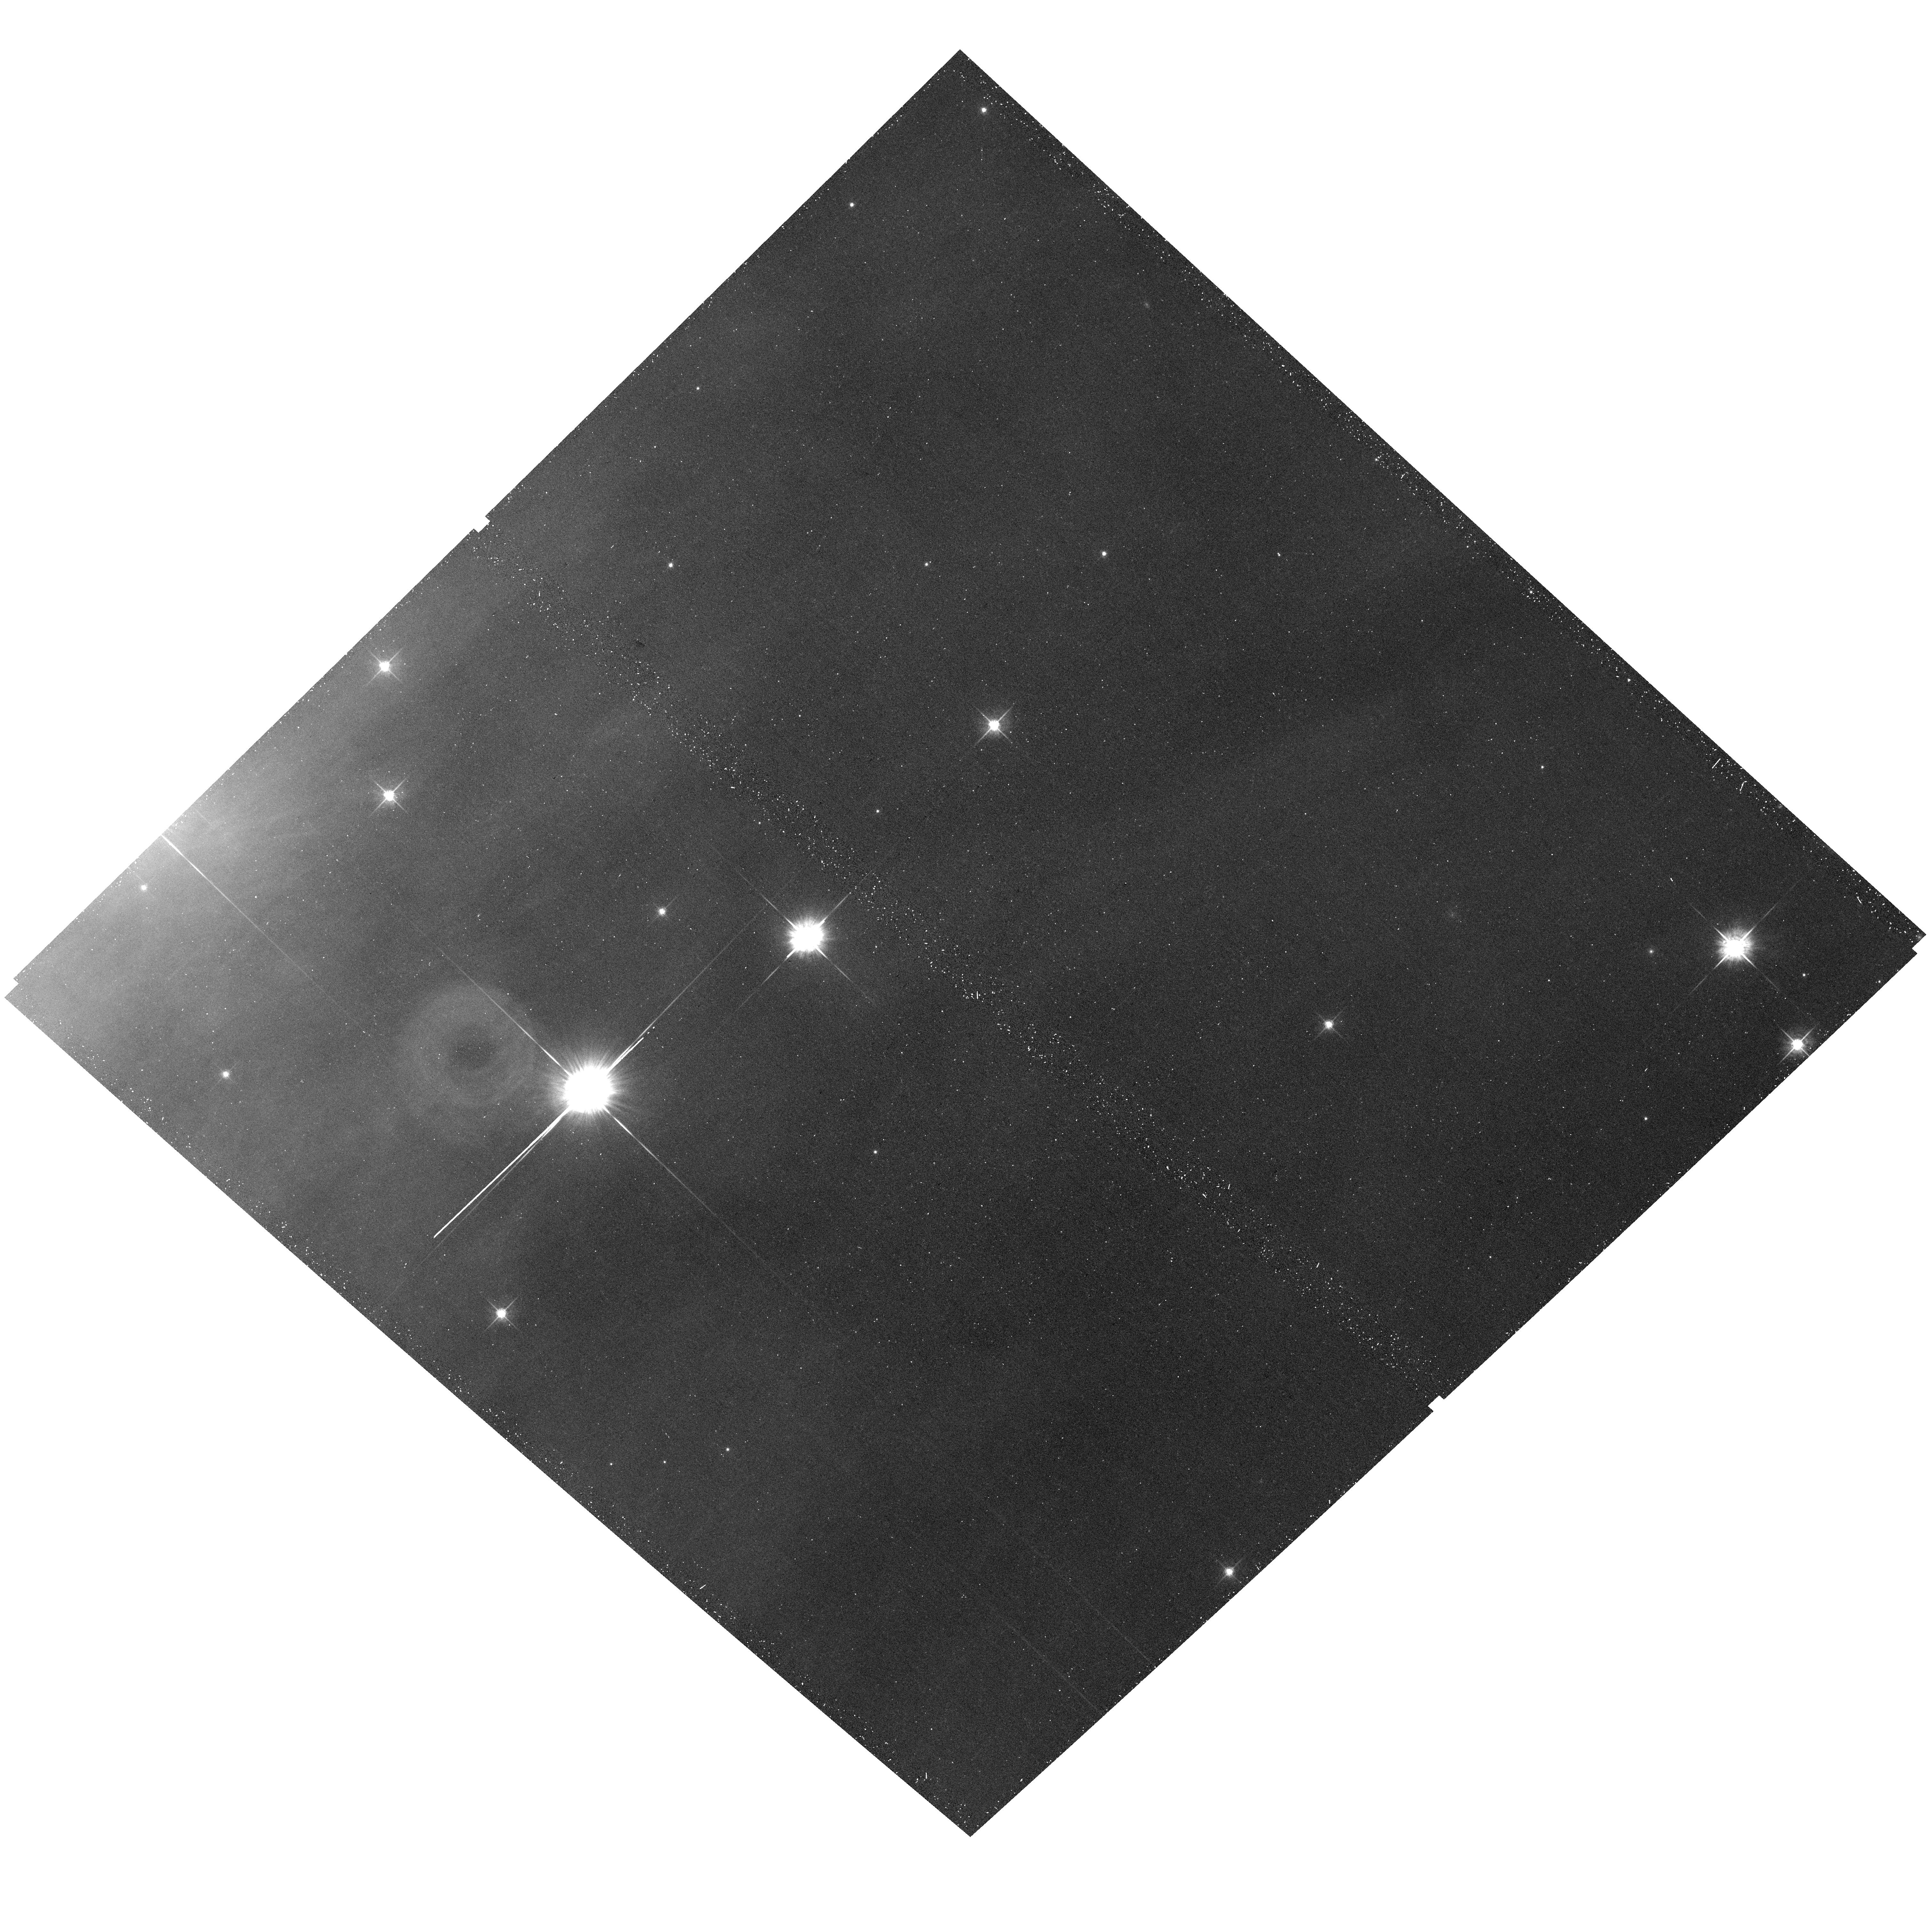
Target: IC-348-POS11A. Instrument: ACS/WFC. Filter: F625W. Exposure: 19 min. Observation ID: hst_14172_11_acs_wfc_f625w_jcvn11

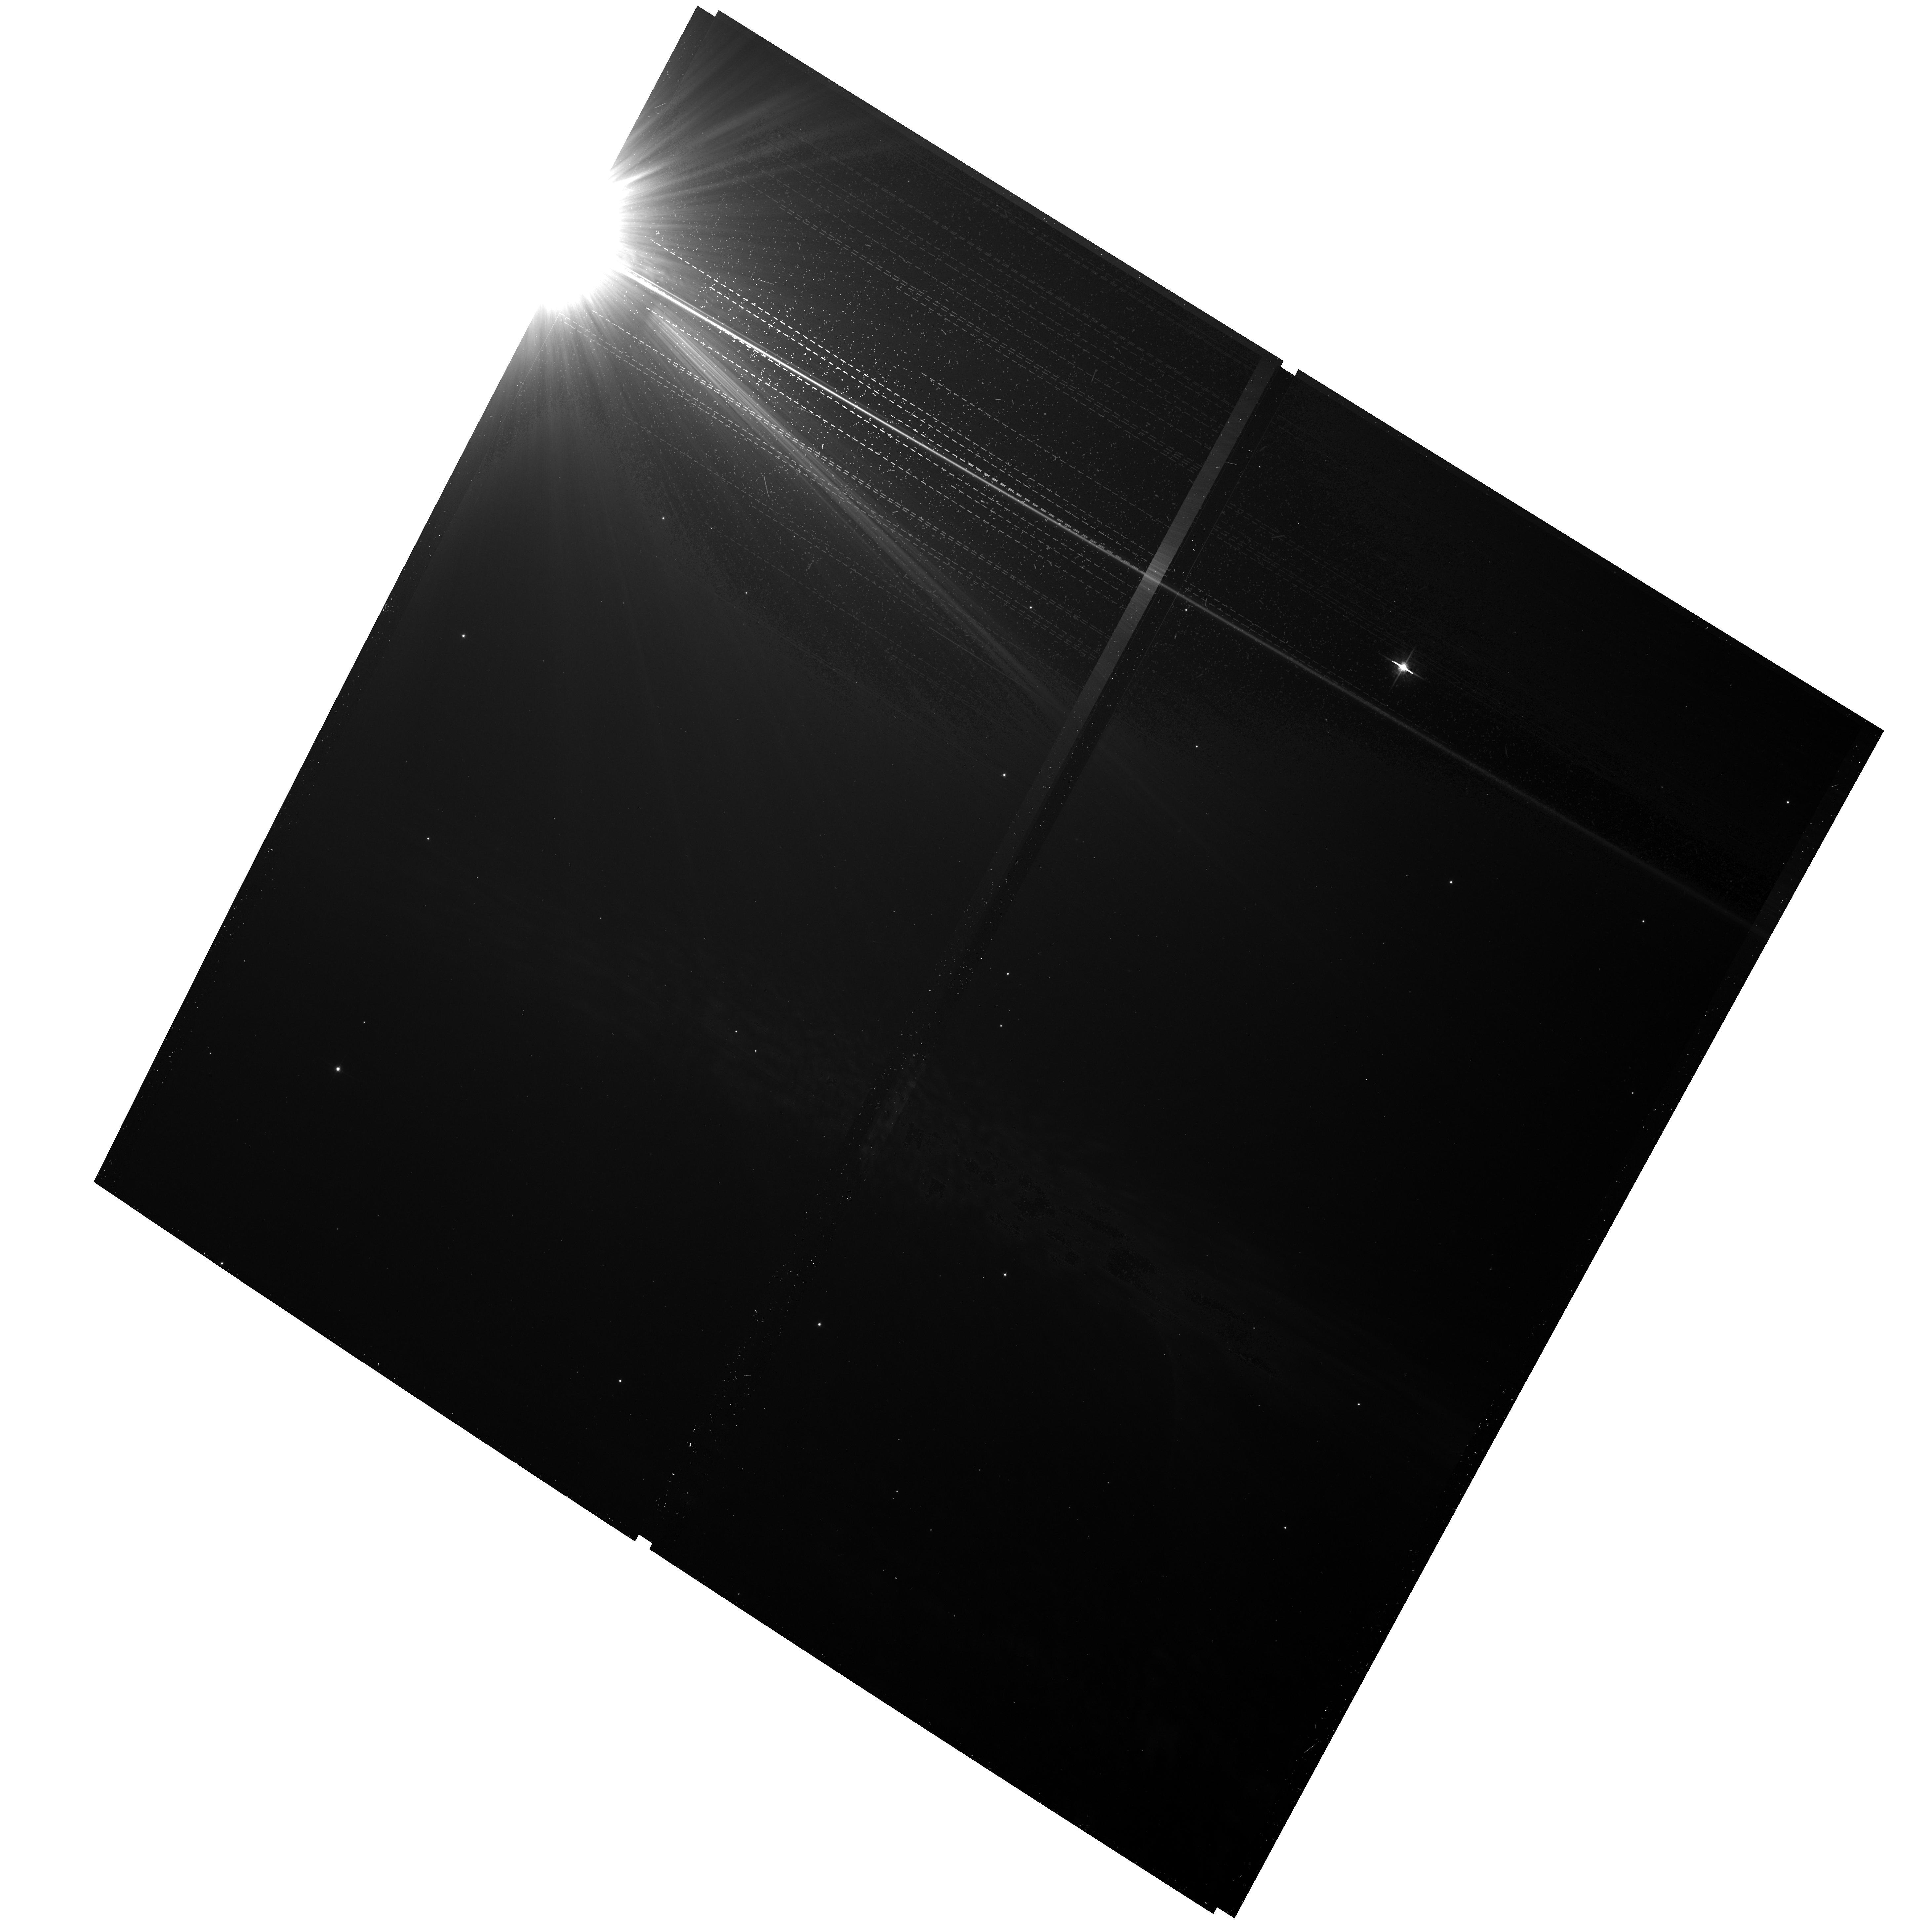
Target: IC-348-POS1A. Instrument: ACS/WFC. Filter: F625W. Exposure: 19 min. Observation ID: hst_14172_01_acs_wfc_f625w_jcvn01

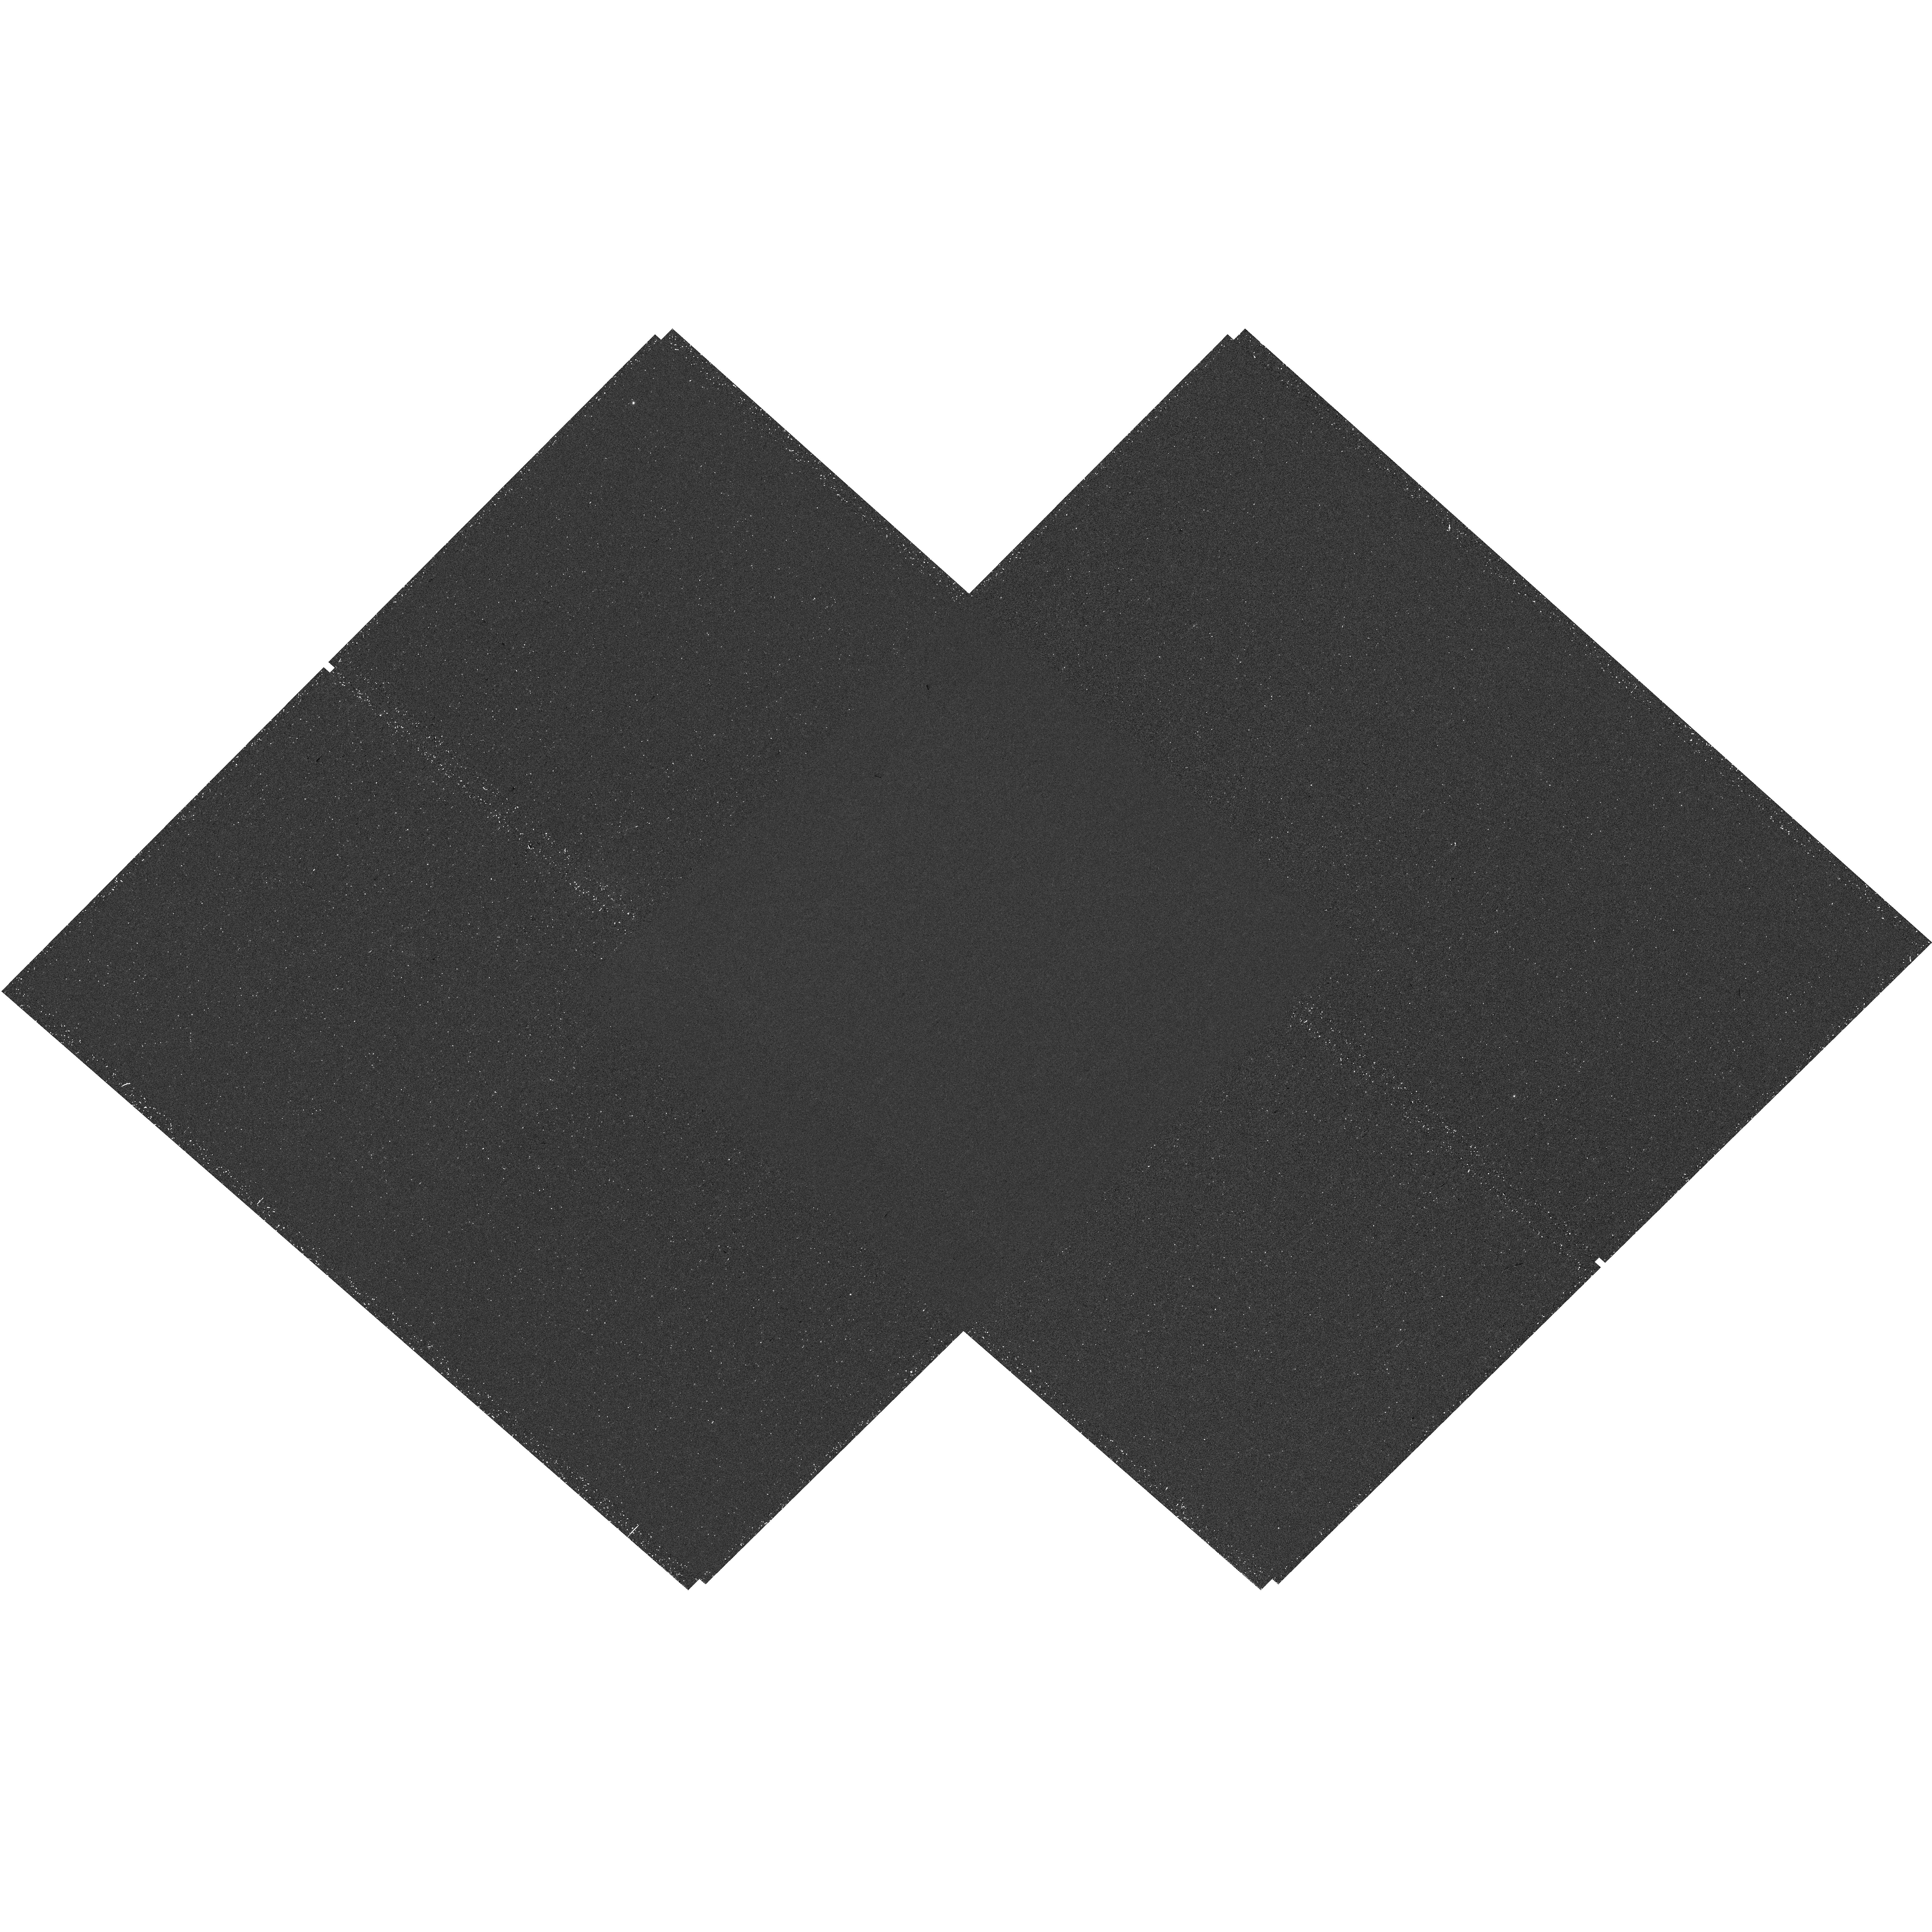
Target: IC-348-POS6A. Instrument: WFC3/UVIS. Filter: F656N. Exposure: 42 min. Observation ID: hst_14172_06_wfc3_uvis_f656n_icvn06

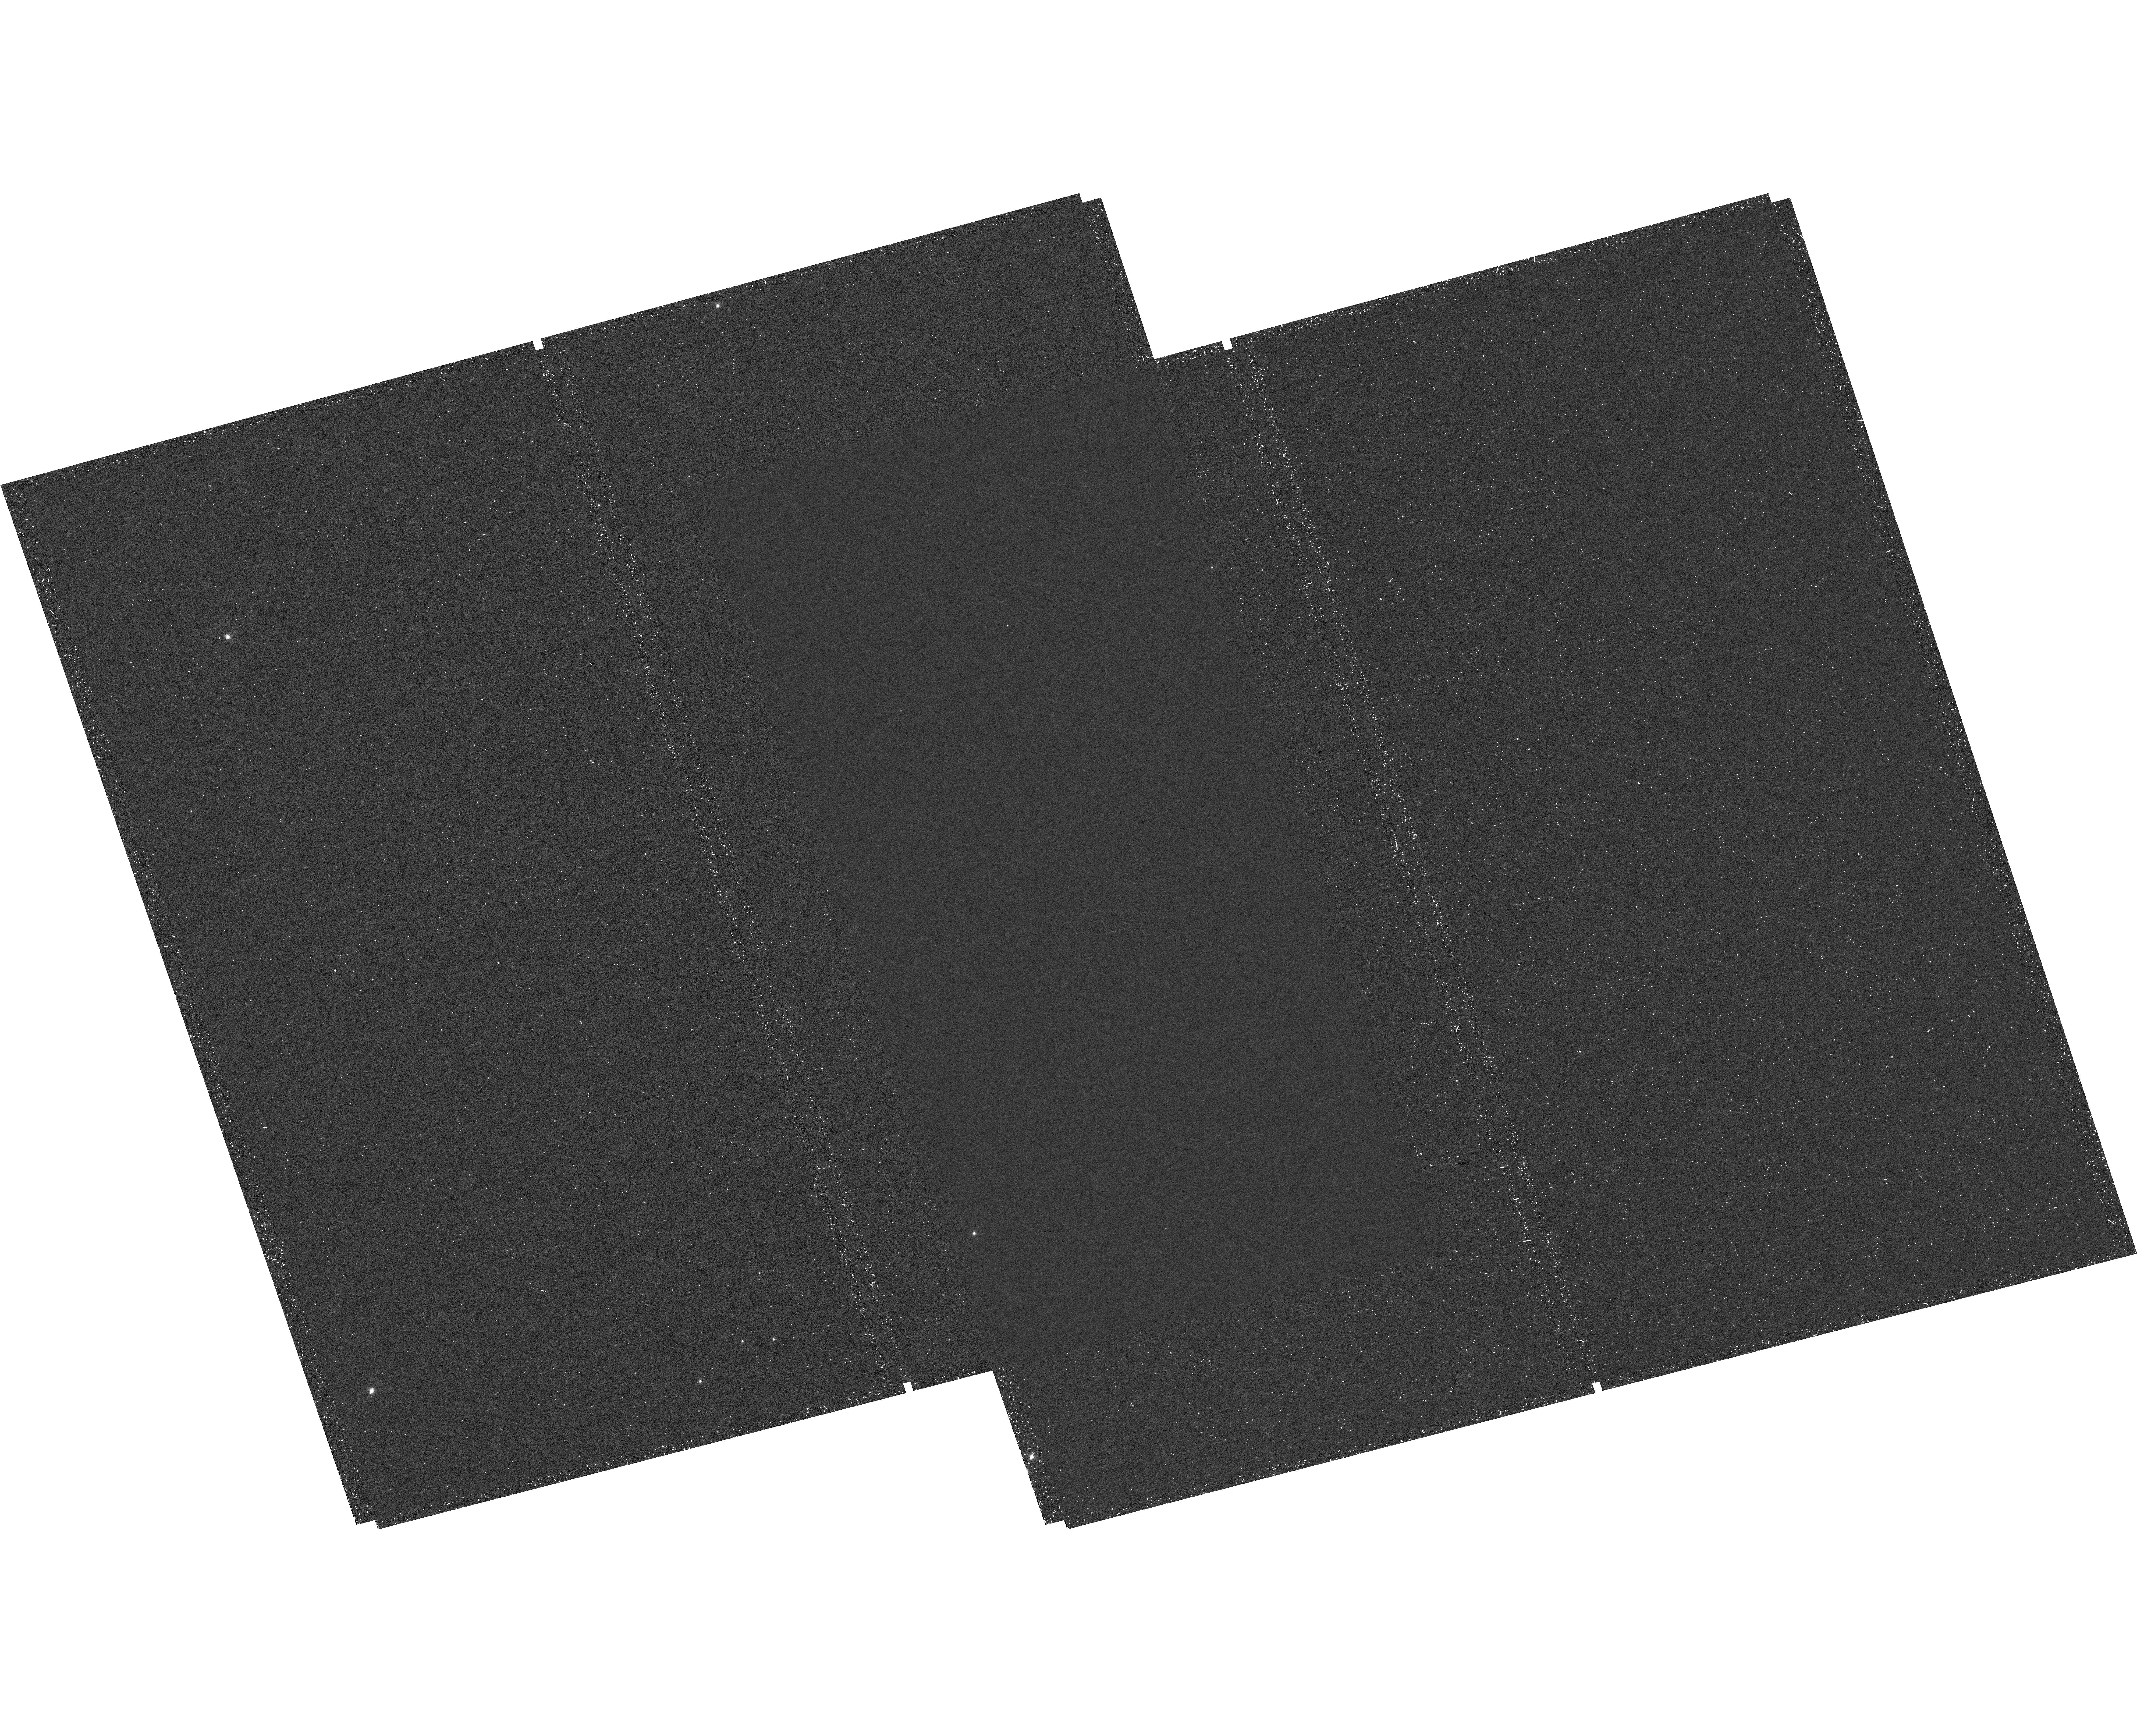
Target: IC-348-POS7B. Instrument: WFC3/UVIS. Filter: F656N. Exposure: 42 min. Observation ID: hst_14172_07_wfc3_uvis_f656n_icvn07

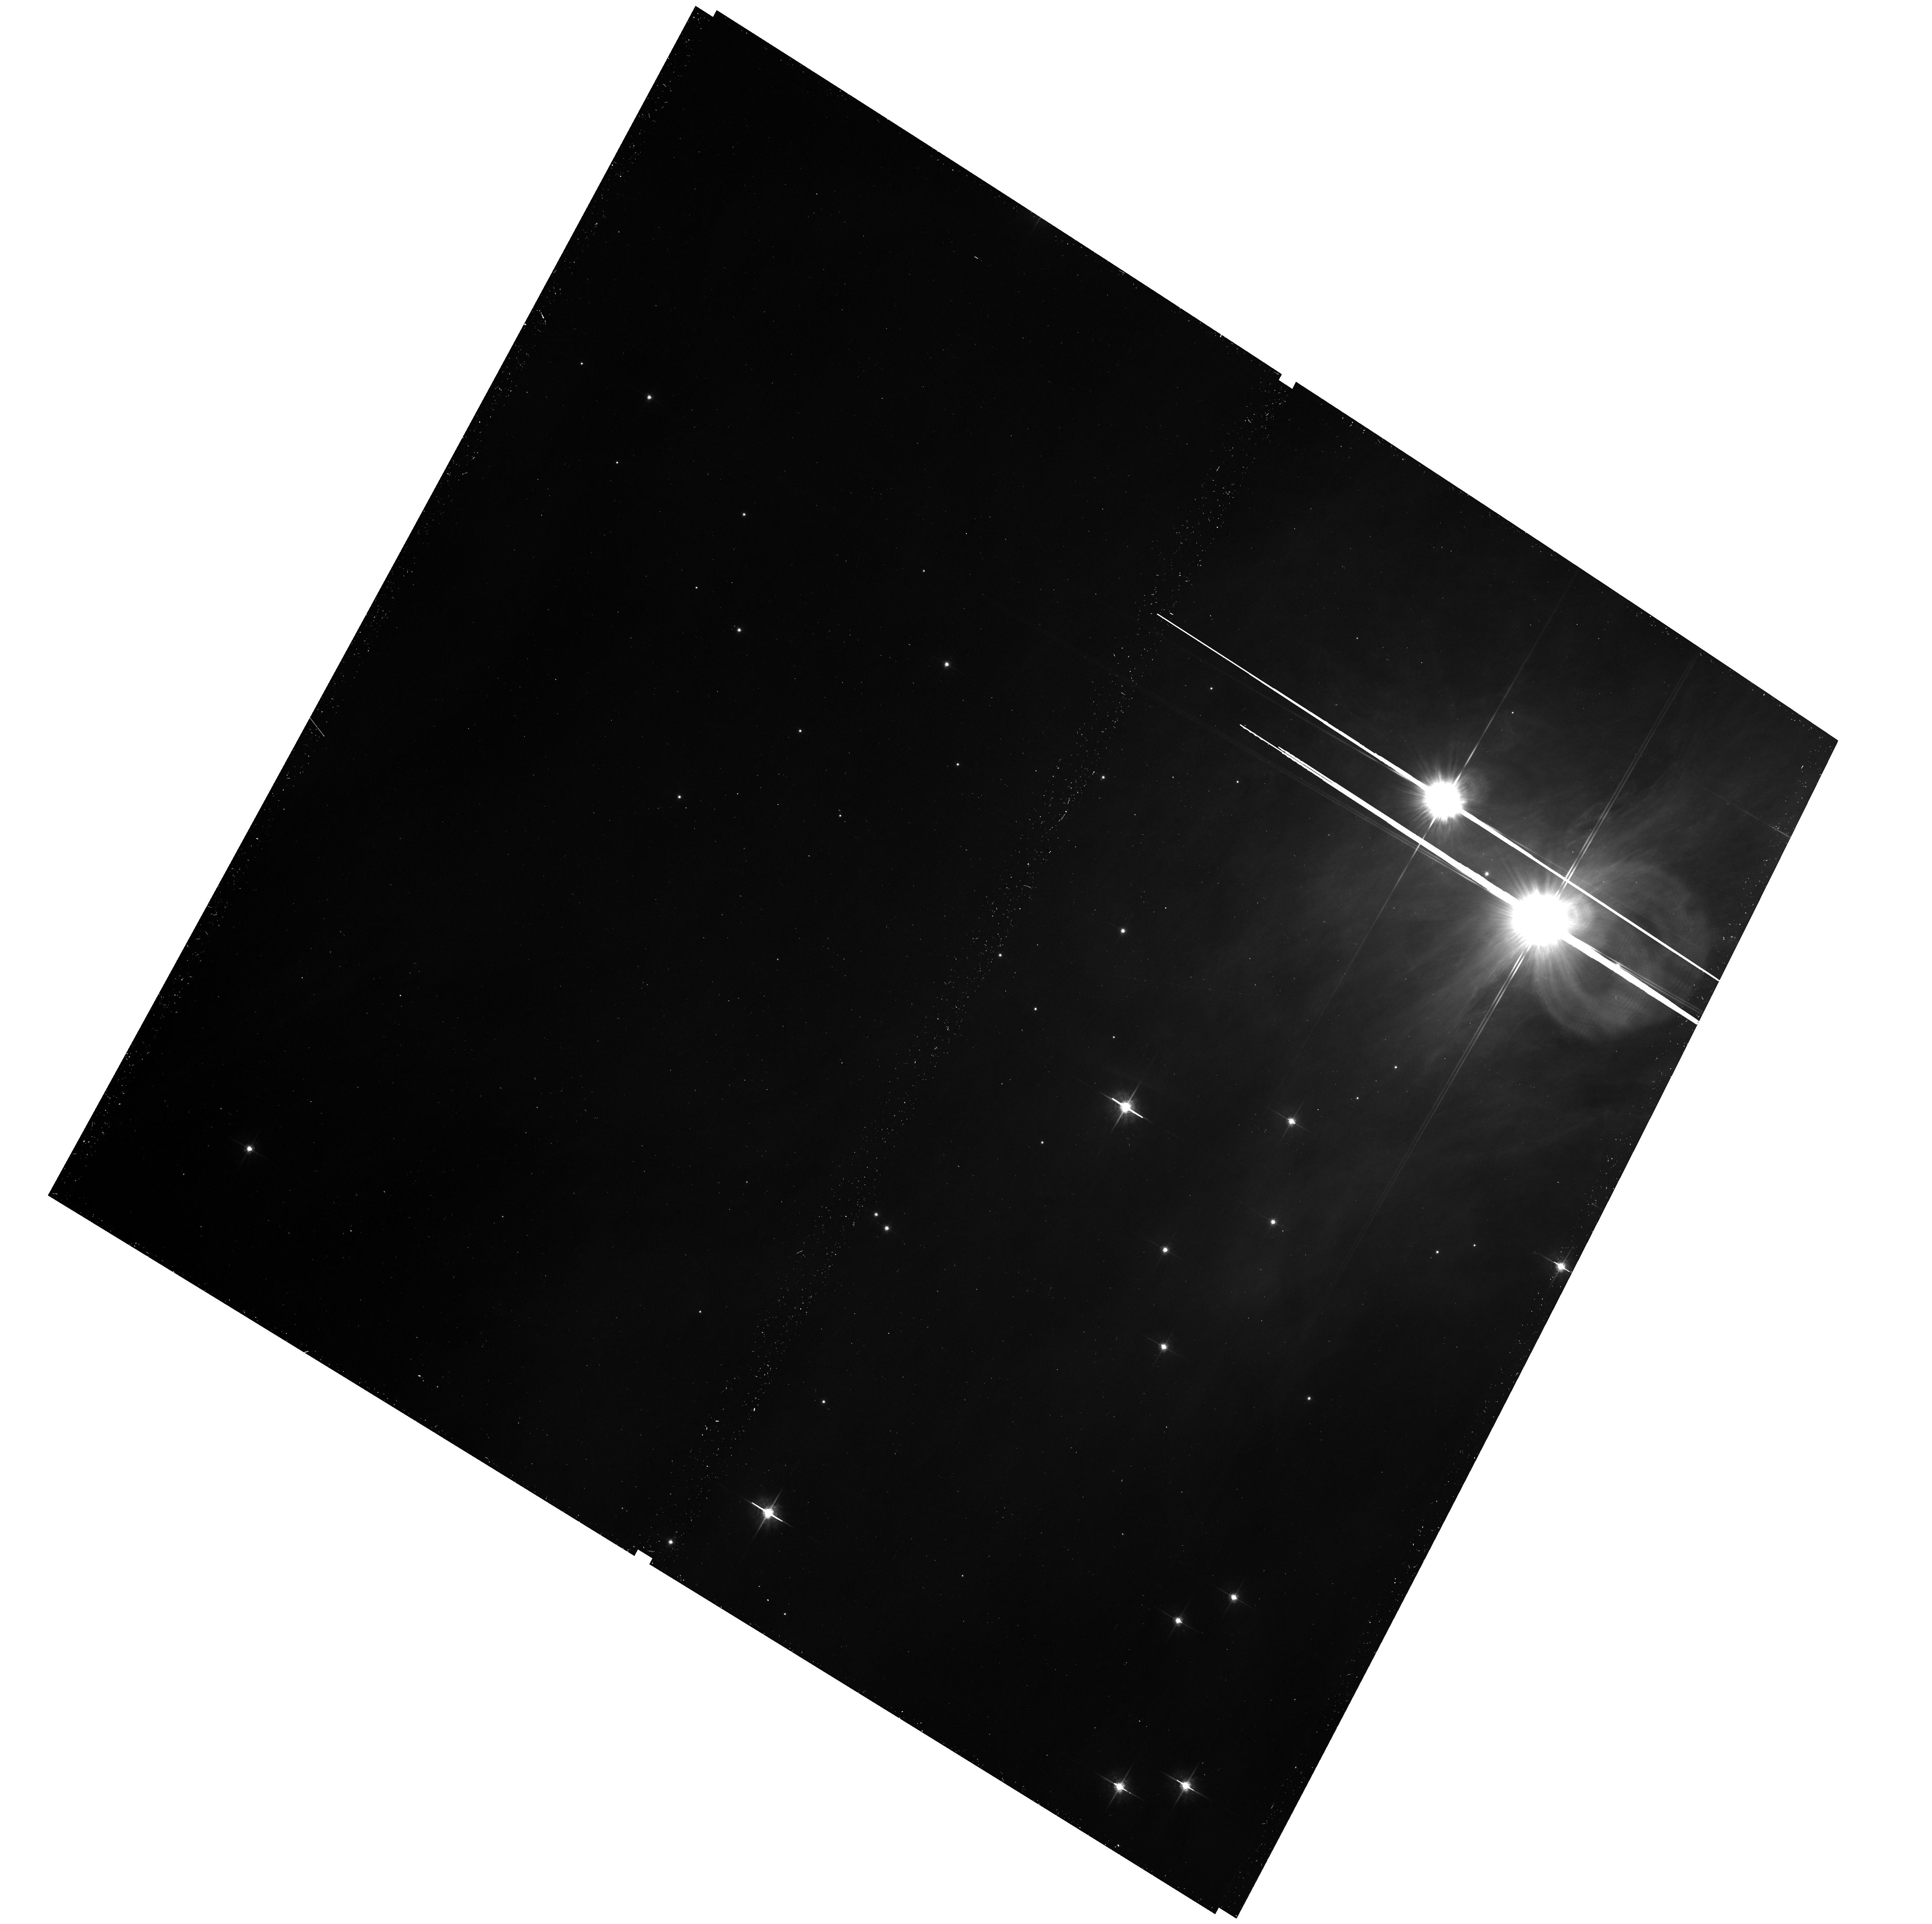
Target: IC-348-POS8A. Instrument: ACS/WFC. Filter: F625W. Exposure: 19 min. Observation ID: hst_14172_08_acs_wfc_f625w_jcvn08

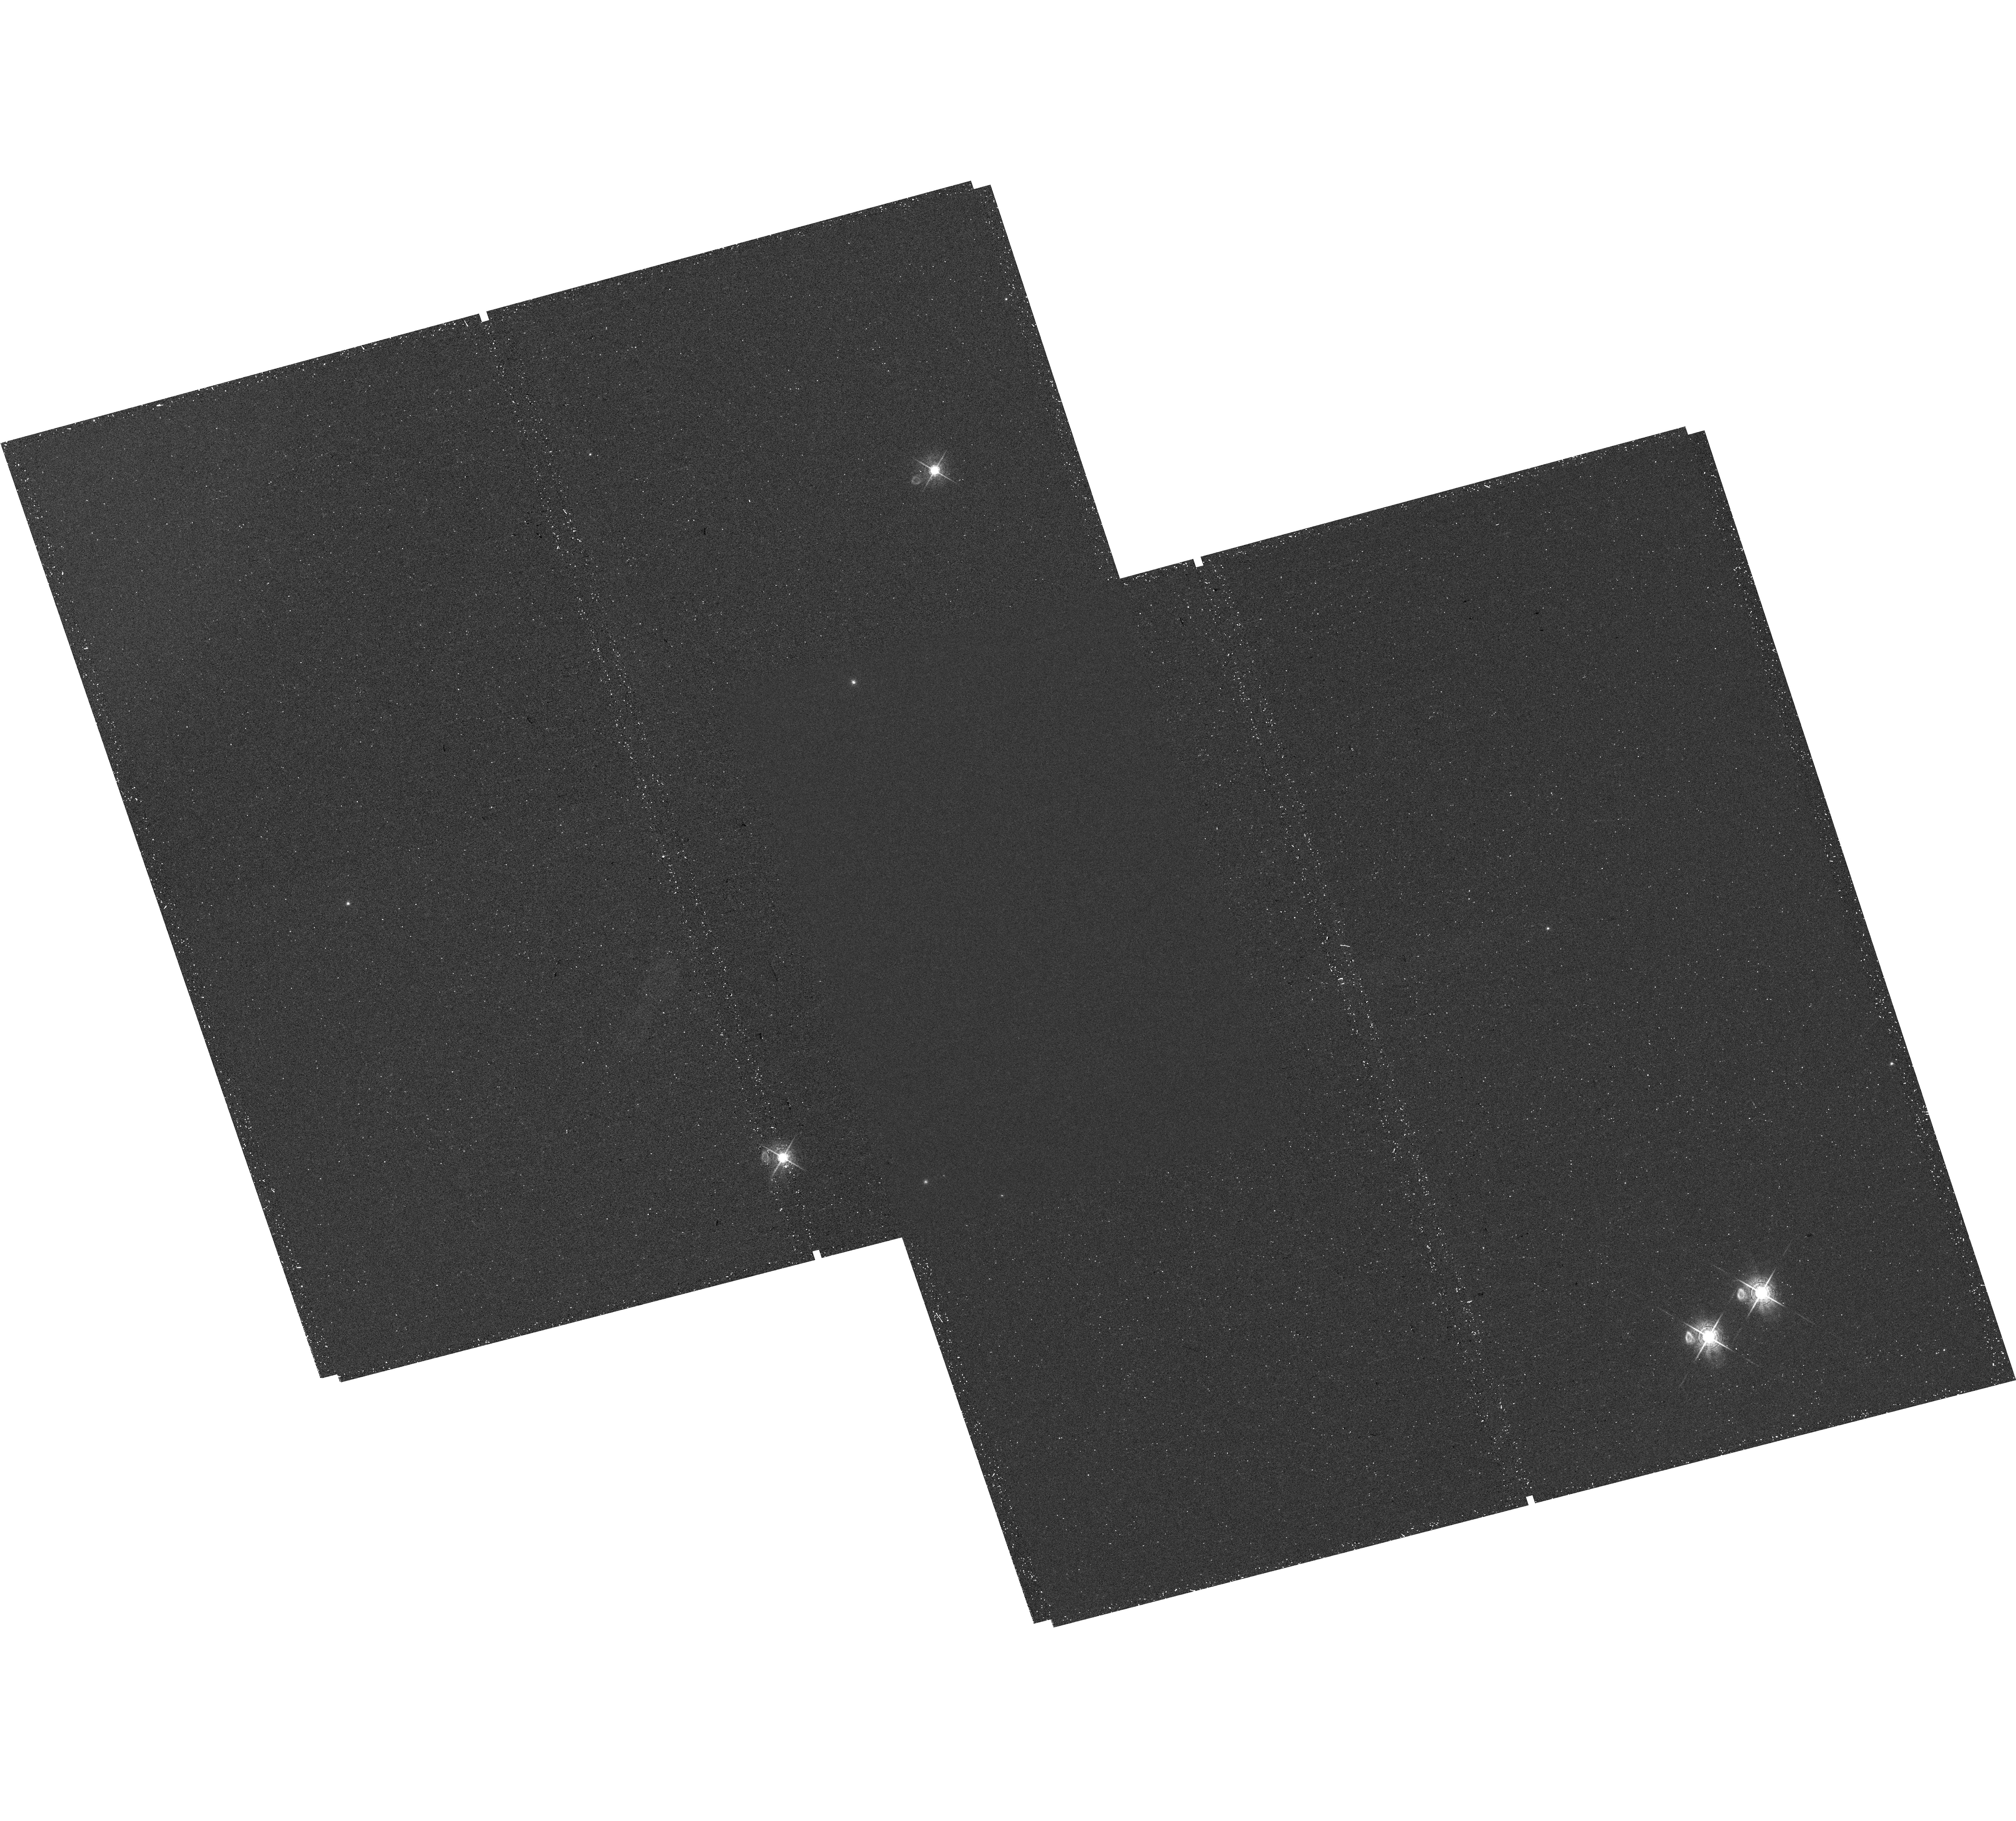
Target: IC-348-POS9B. Instrument: WFC3/UVIS. Filter: F656N. Exposure: 42 min. Observation ID: hst_14172_09_wfc3_uvis_f656n_icvn09

Imaging Accreting Protoplanets in the Young Cluster IC 348 (PI: Bowler, Brendan)

Giant planets generate accretion luminosity as they form, much of which is radiated in the form of Halpha line emission at 6563 Ang. We propose a novel survey to identify accreting protoplanets in the young (~2 Myr) cluster IC 348. Our efficient program will target 225 cluster members, offering the first opportunity to study sub-Jovian-mass planets with direct imaging and characterize a population of planets generally inaccessible with ground-based adaptive optics imaging. This survey will clarify the origin of planetary-mass companions on ultra-wide orbits of hundreds of AU by probing masses of ~0.5-5 MJup, which is below the fragmentation limit set by disk instability and cloud fragmentation but should be heavily populated in the case of planet/core scattering. Based on the frequency of massive giant planets at wide separations, we also stand to increase the number of accreting 5-15 Mjup companions by ~50%. Finally, these data will have lasting value as a rich resource to study accretion, multiplicity, and the internal kinematics of IC 348.